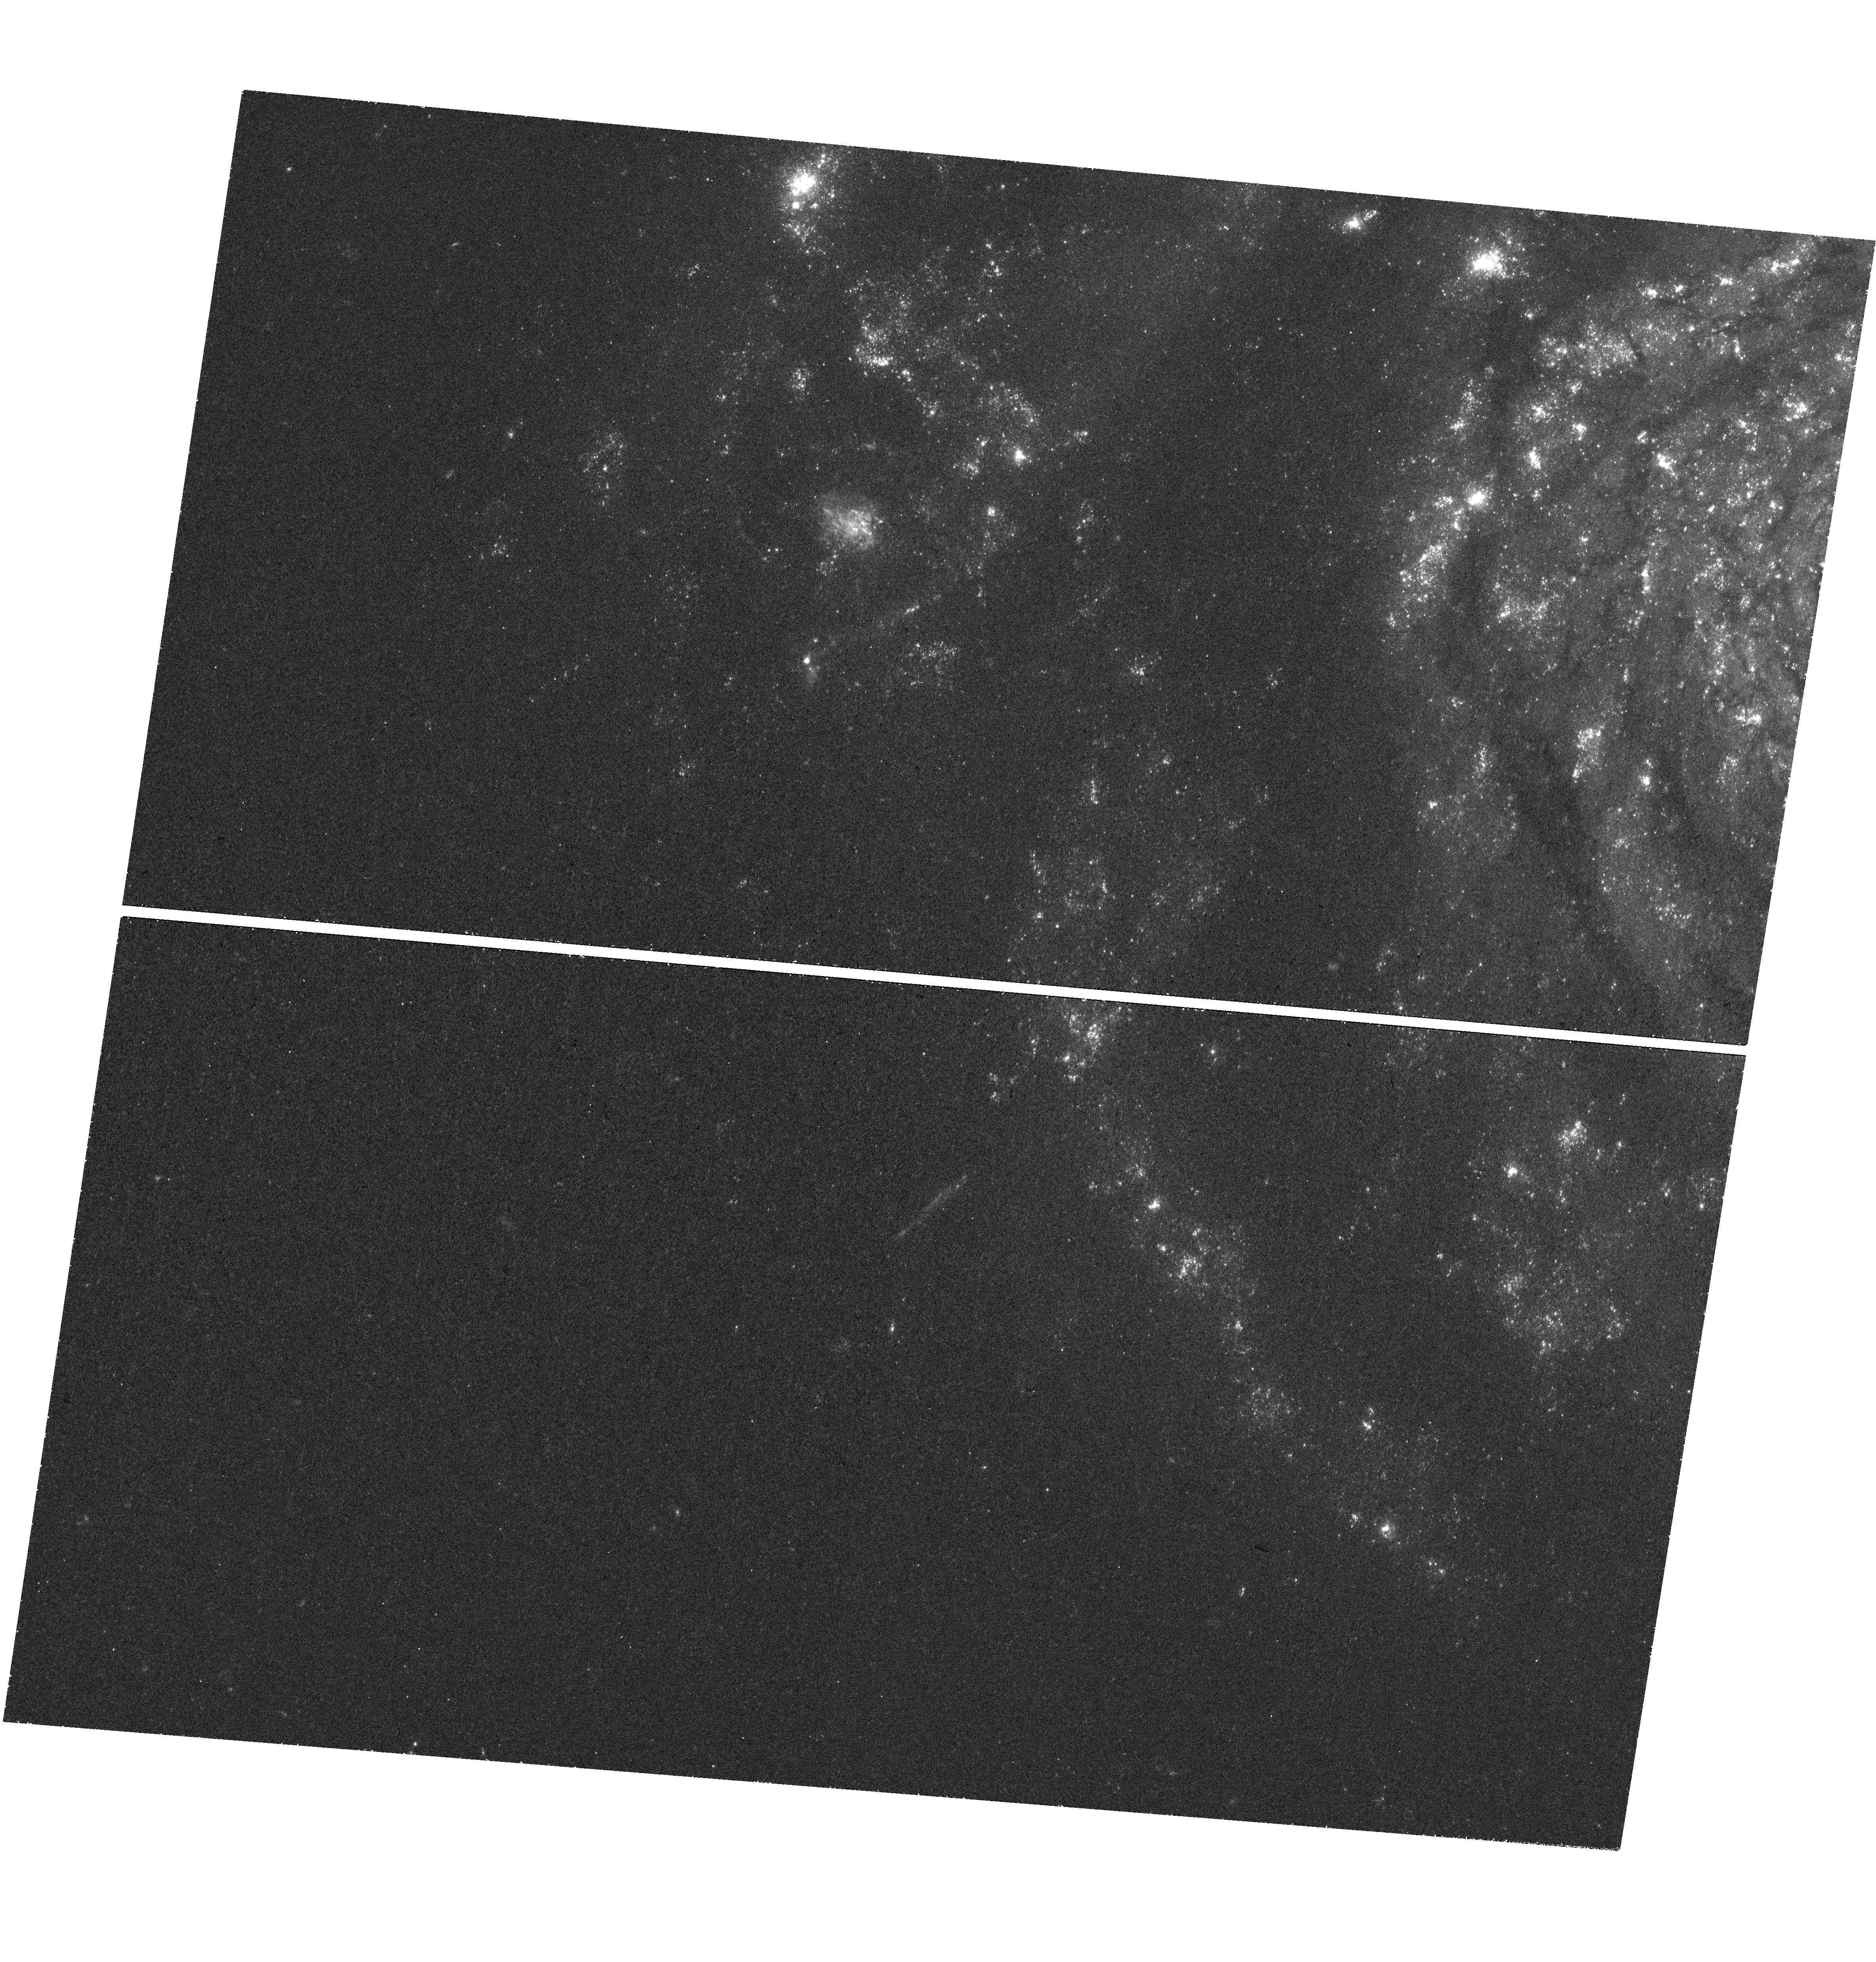
Target: SN2017EIN. Instrument: WFC3/UVIS. Filter: F336W. Exposure: 44 min. Observation ID: hst_15853_01_wfc3_uvis_f336w_ie2601

Did SN 2017ein Arise From A Very Massive Star? (PI: Van Dyk, Schuyler D.)

SN 2017ein in NGC 3938 represents the first-ever case in which a credible progenitor candidate has been identified for a Type Ic supernova, after nearly two decades of searching for such progenitors. The candidate was isolated in pre-explosion archival HST WFPC2 imaging of the host galaxy from 2007. Although the host galaxy distance and line-of-sight extinction to the progenitor candidate are not known well, the evidence points to the candidate being very blue, and therefore hot, and also quite luminous. The inference from these properties is that the progenitor would have to be very massive, at >45 solar masses, whether a single star or a member of a binary system. Such a high mass is a conundrum, given that the supernova ejecta mass inferred from observations of the otherwise-normal SN 2017ein is about 1 solar mass, more consistent with expectations if the progenitor were of significantly lower mass. Alternative explanations include that the candidate is a blue compact stellar cluster, of which the progenitor may have been a member, or that the progenitor had no physical connection whatsoever to the candidate, but was just situated within its PSF. We propose to reimage the SN site with WFC3/UVIS to determine whether the candidate has vanished completely, indicating that it was the actual progenitor, which would be astounding and potentially game-changing; or, whether the candidate persists, either unchanged in brightness or dimmed somewhat from its pre-SN state due to the demise of the real, unseen progenitor. SN 2017ein should have faded sufficiently by Cycle 27. The SN 2017ein progenitor candidate is currently the most intriguing and compelling such object for study.